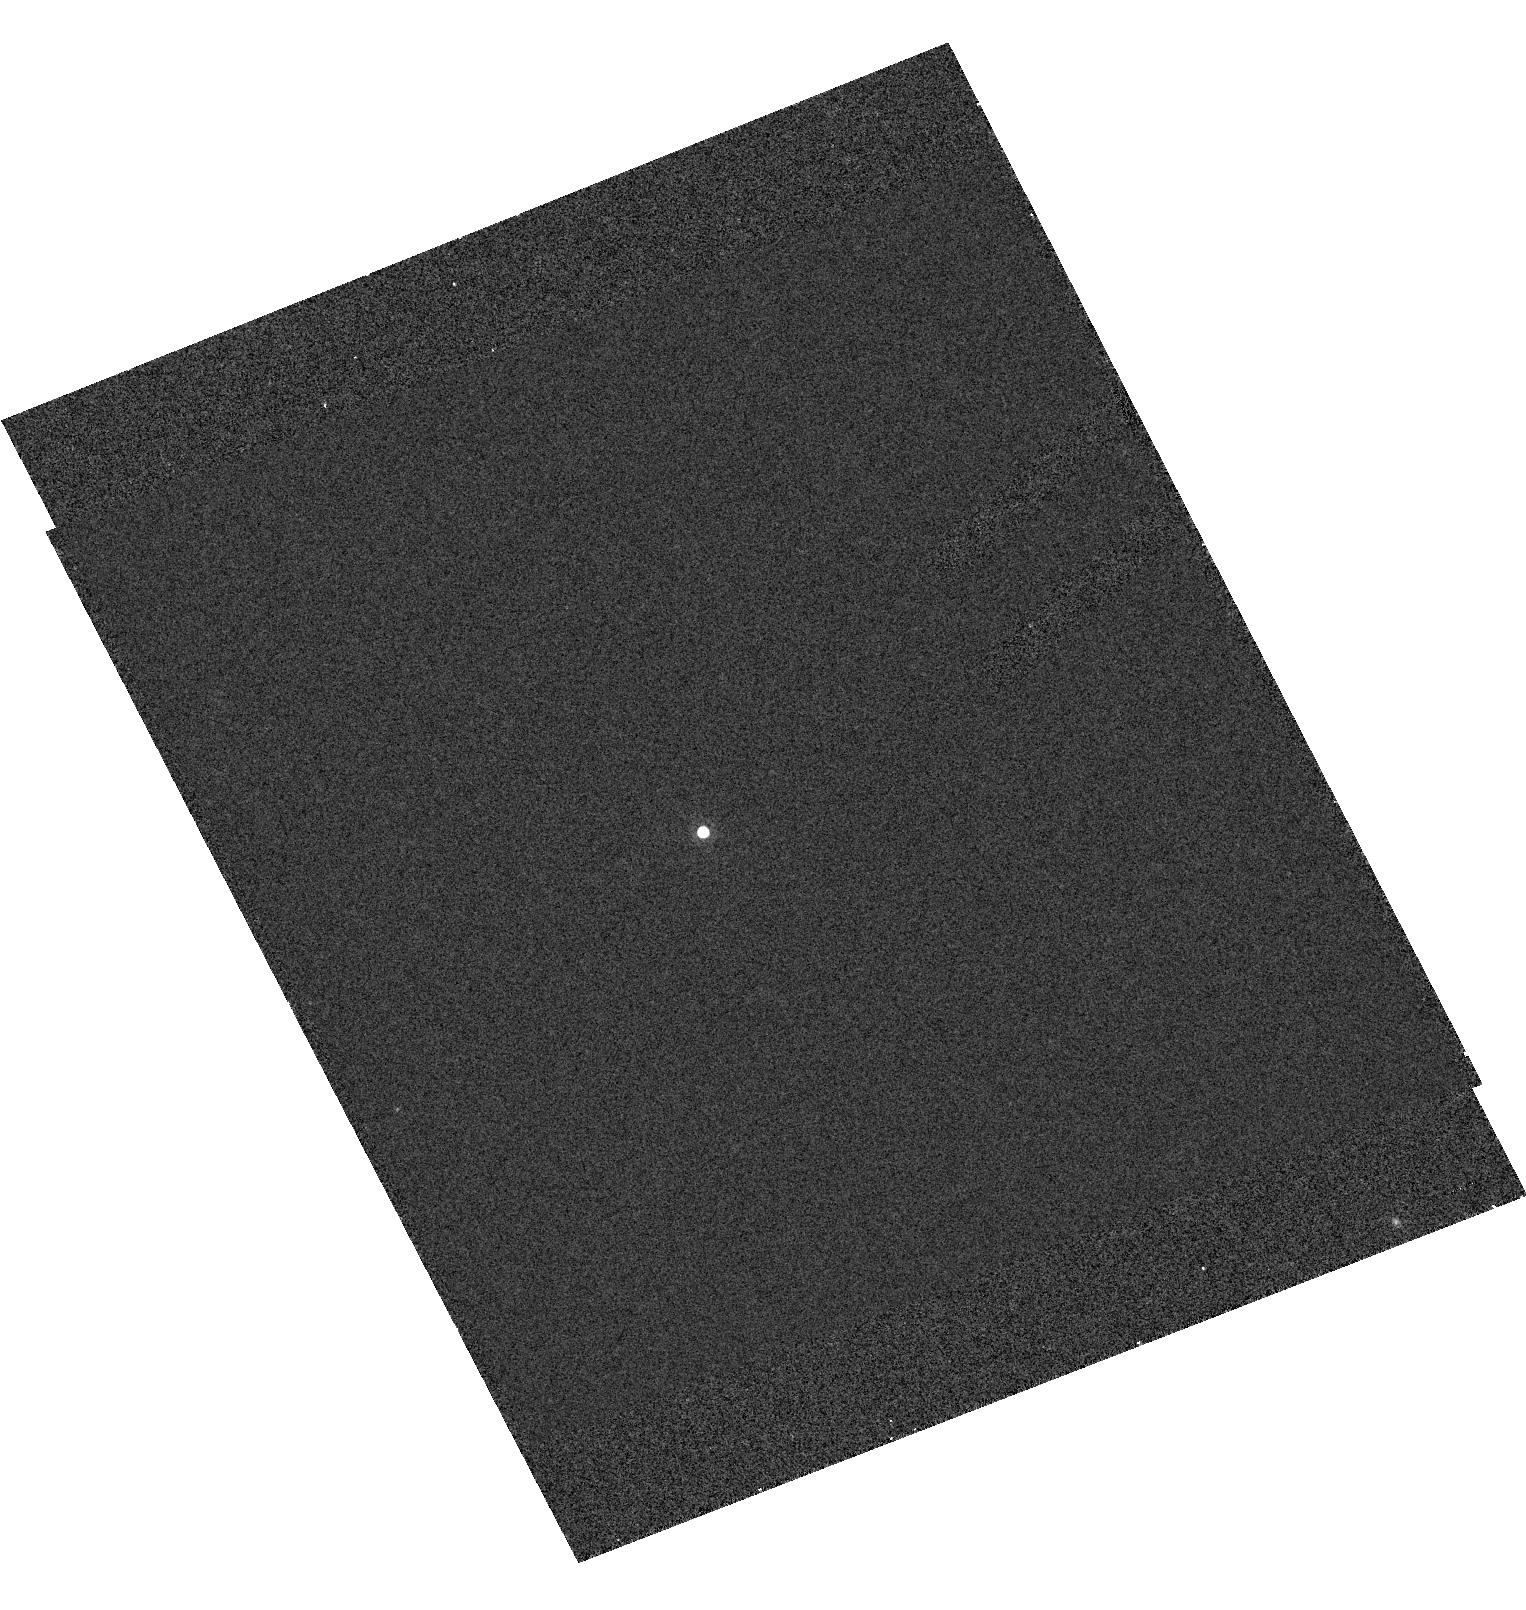
Target: DENIS1315-2513
Instrument: ACS/HRC
Filter: F775W
Exposure: 7 min
Observation ID: hst_9451_07_acs_hrc_f775w_j6kt07

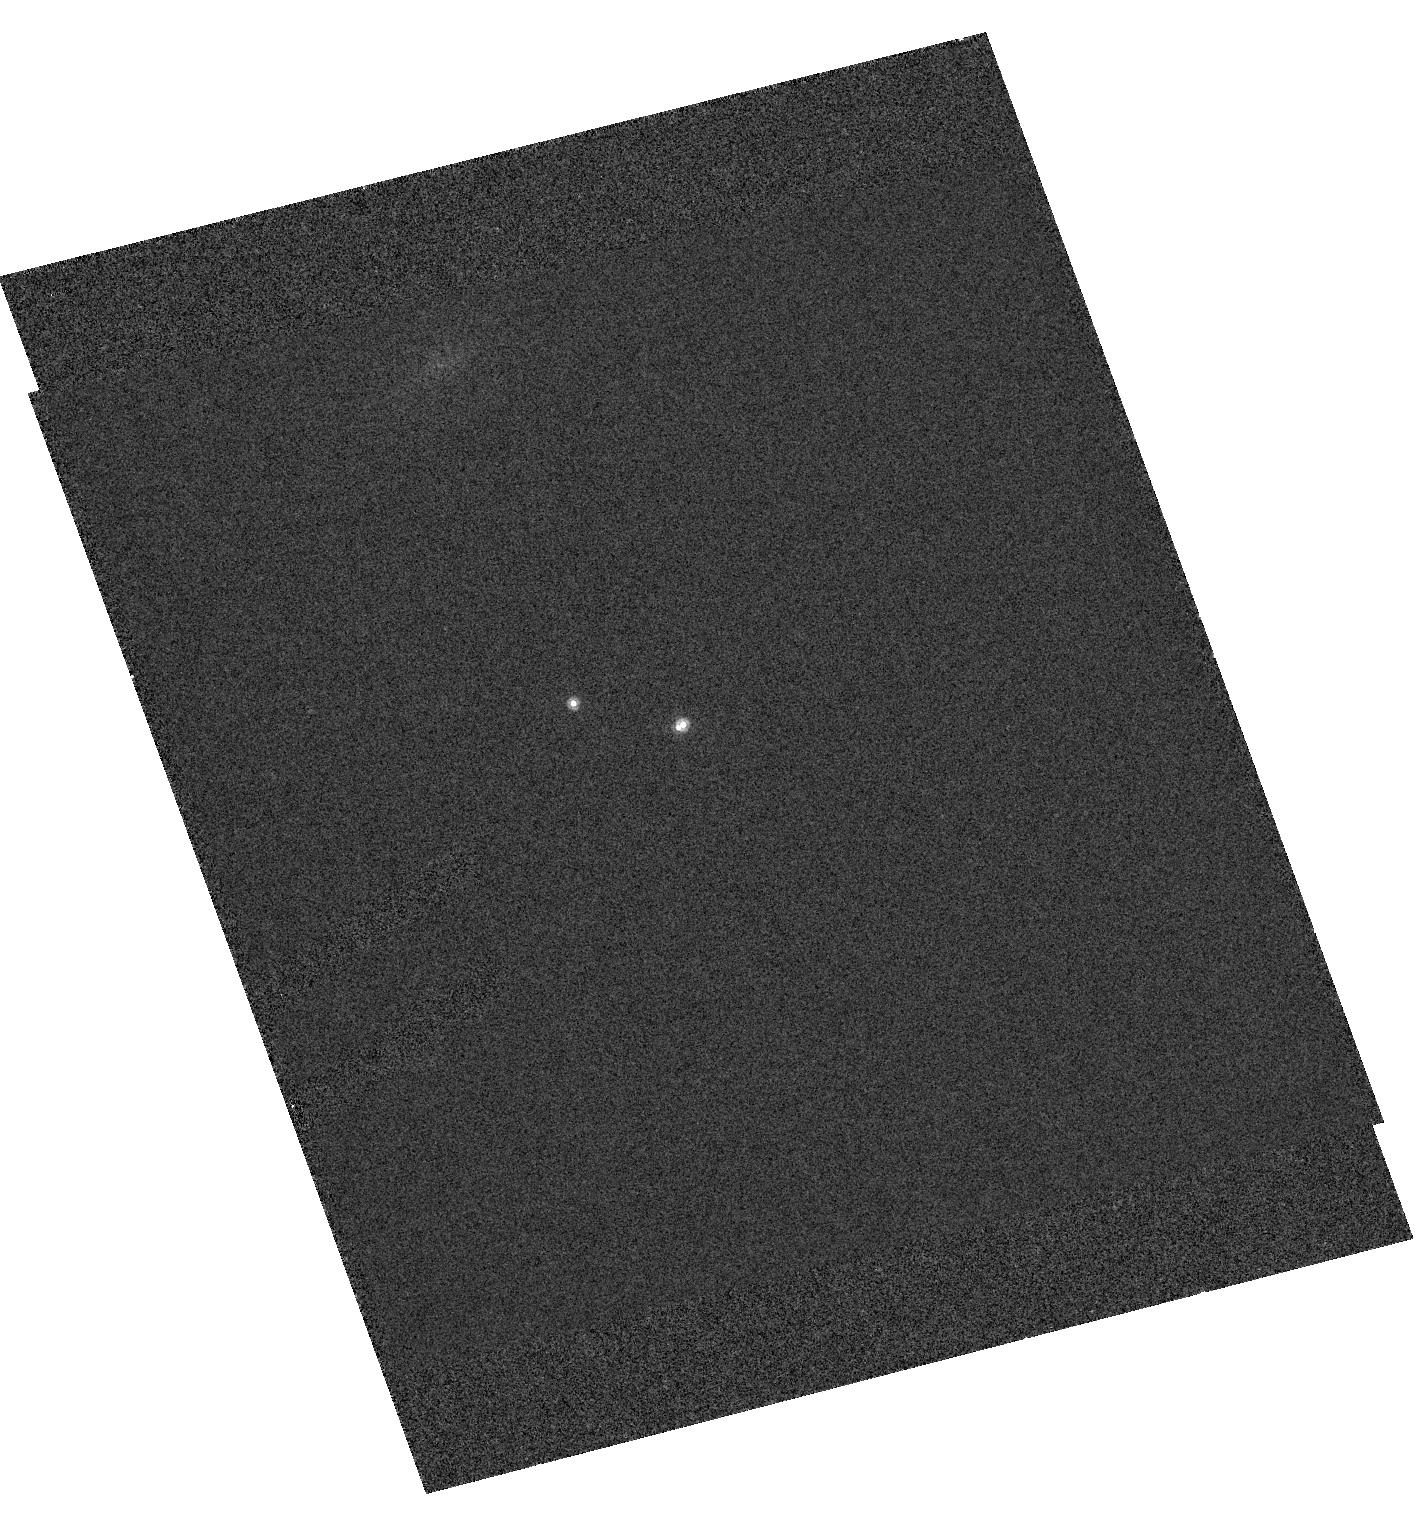
Target: 2MASS0850+1057
Instrument: ACS/HRC
Filter: F850LP
Exposure: 6 min
Observation ID: hst_9451_03_acs_hrc_f850lp_j6kt03

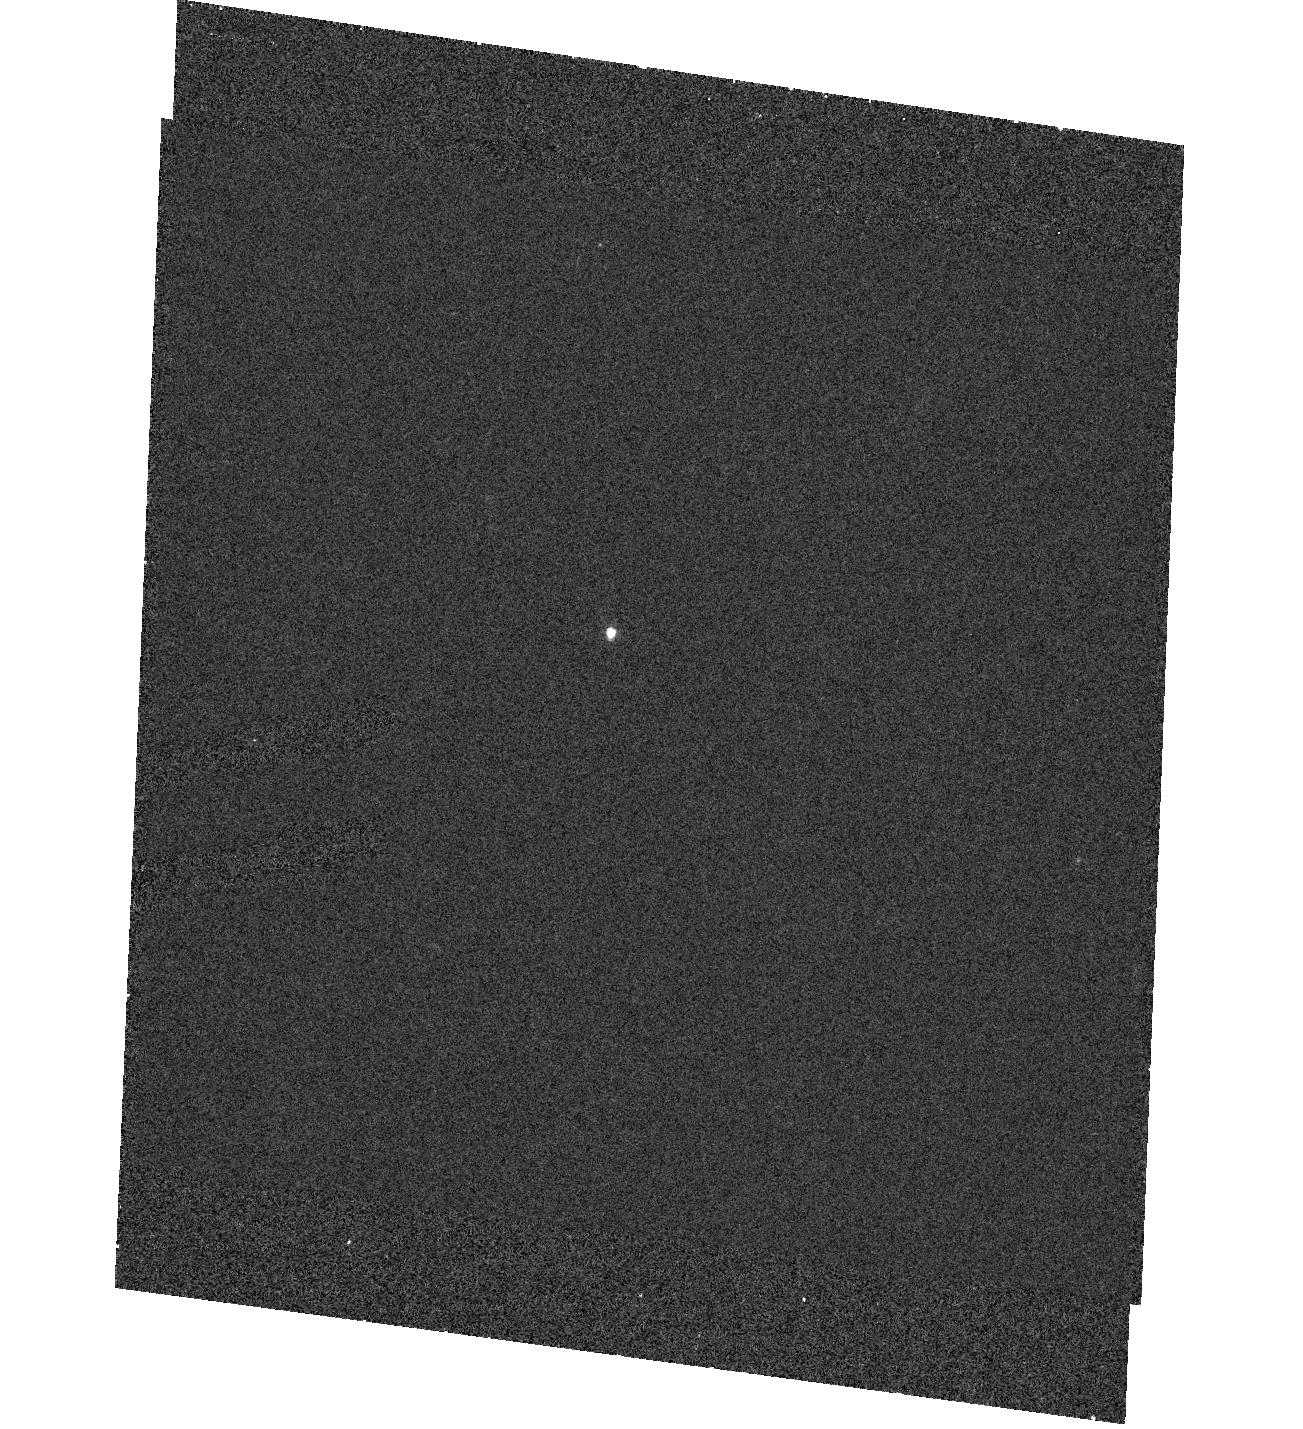
Target: DENIS0357-4417
Instrument: ACS/HRC
Filter: F625W
Exposure: 16 min
Observation ID: hst_9451_01_acs_hrc_f625w_j6kt01

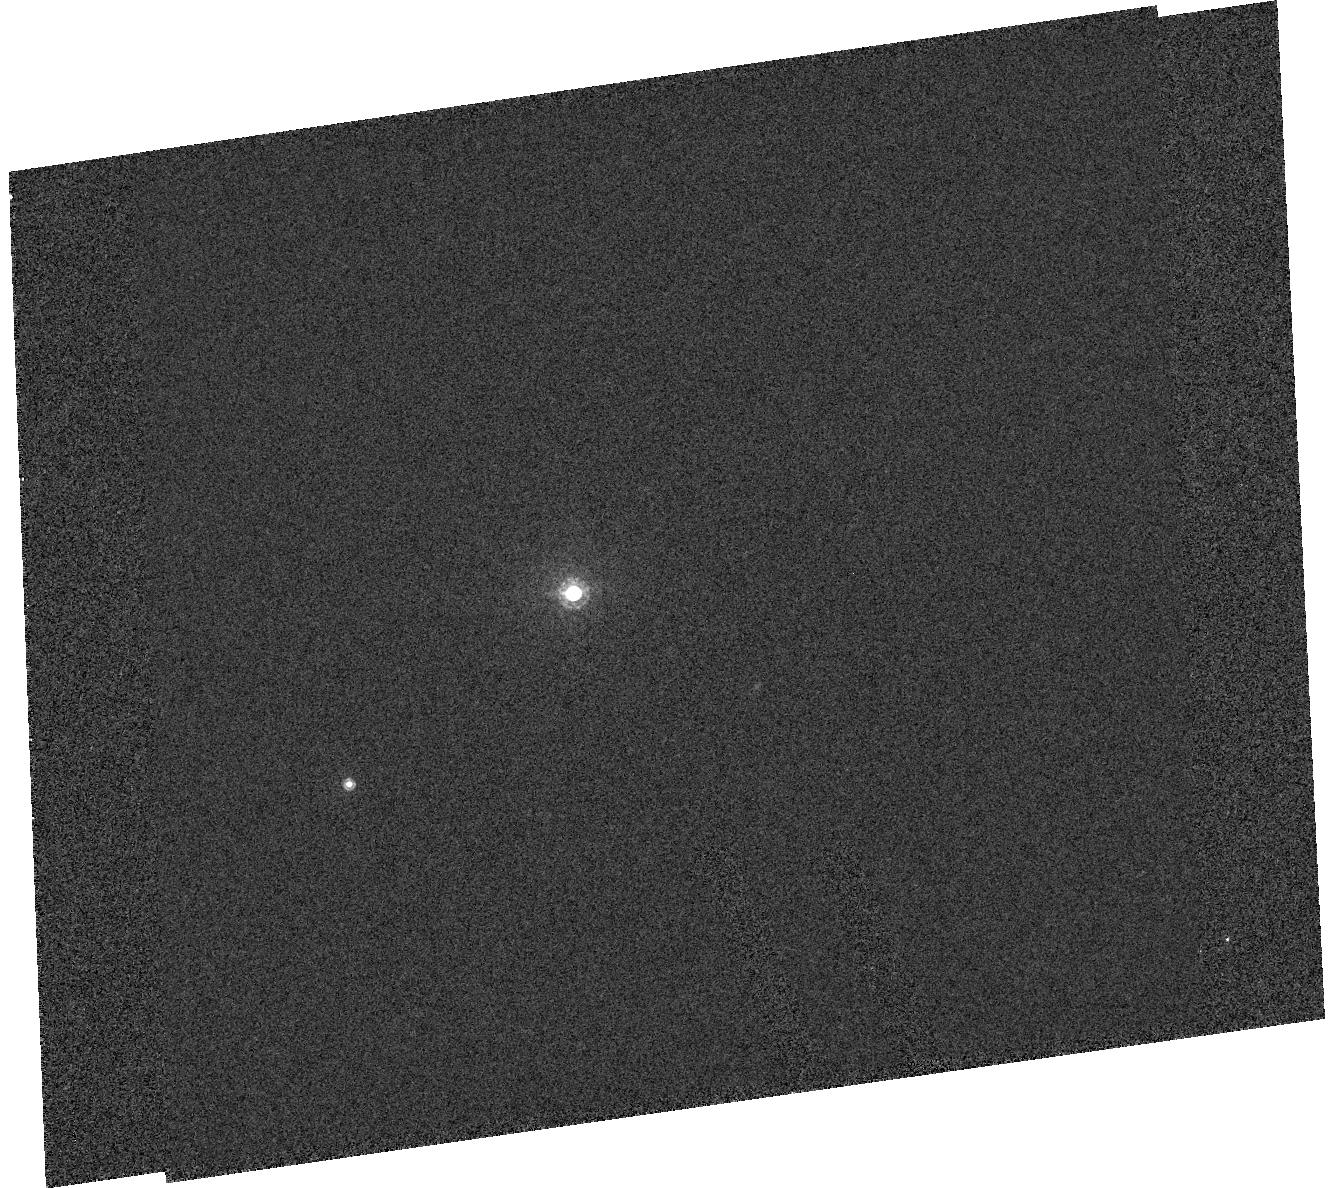
Target: 2MASS1311+8032
Instrument: ACS/HRC
Filter: F850LP
Exposure: 7 min
Observation ID: hst_9451_06_acs_hrc_f850lp_j6kt06

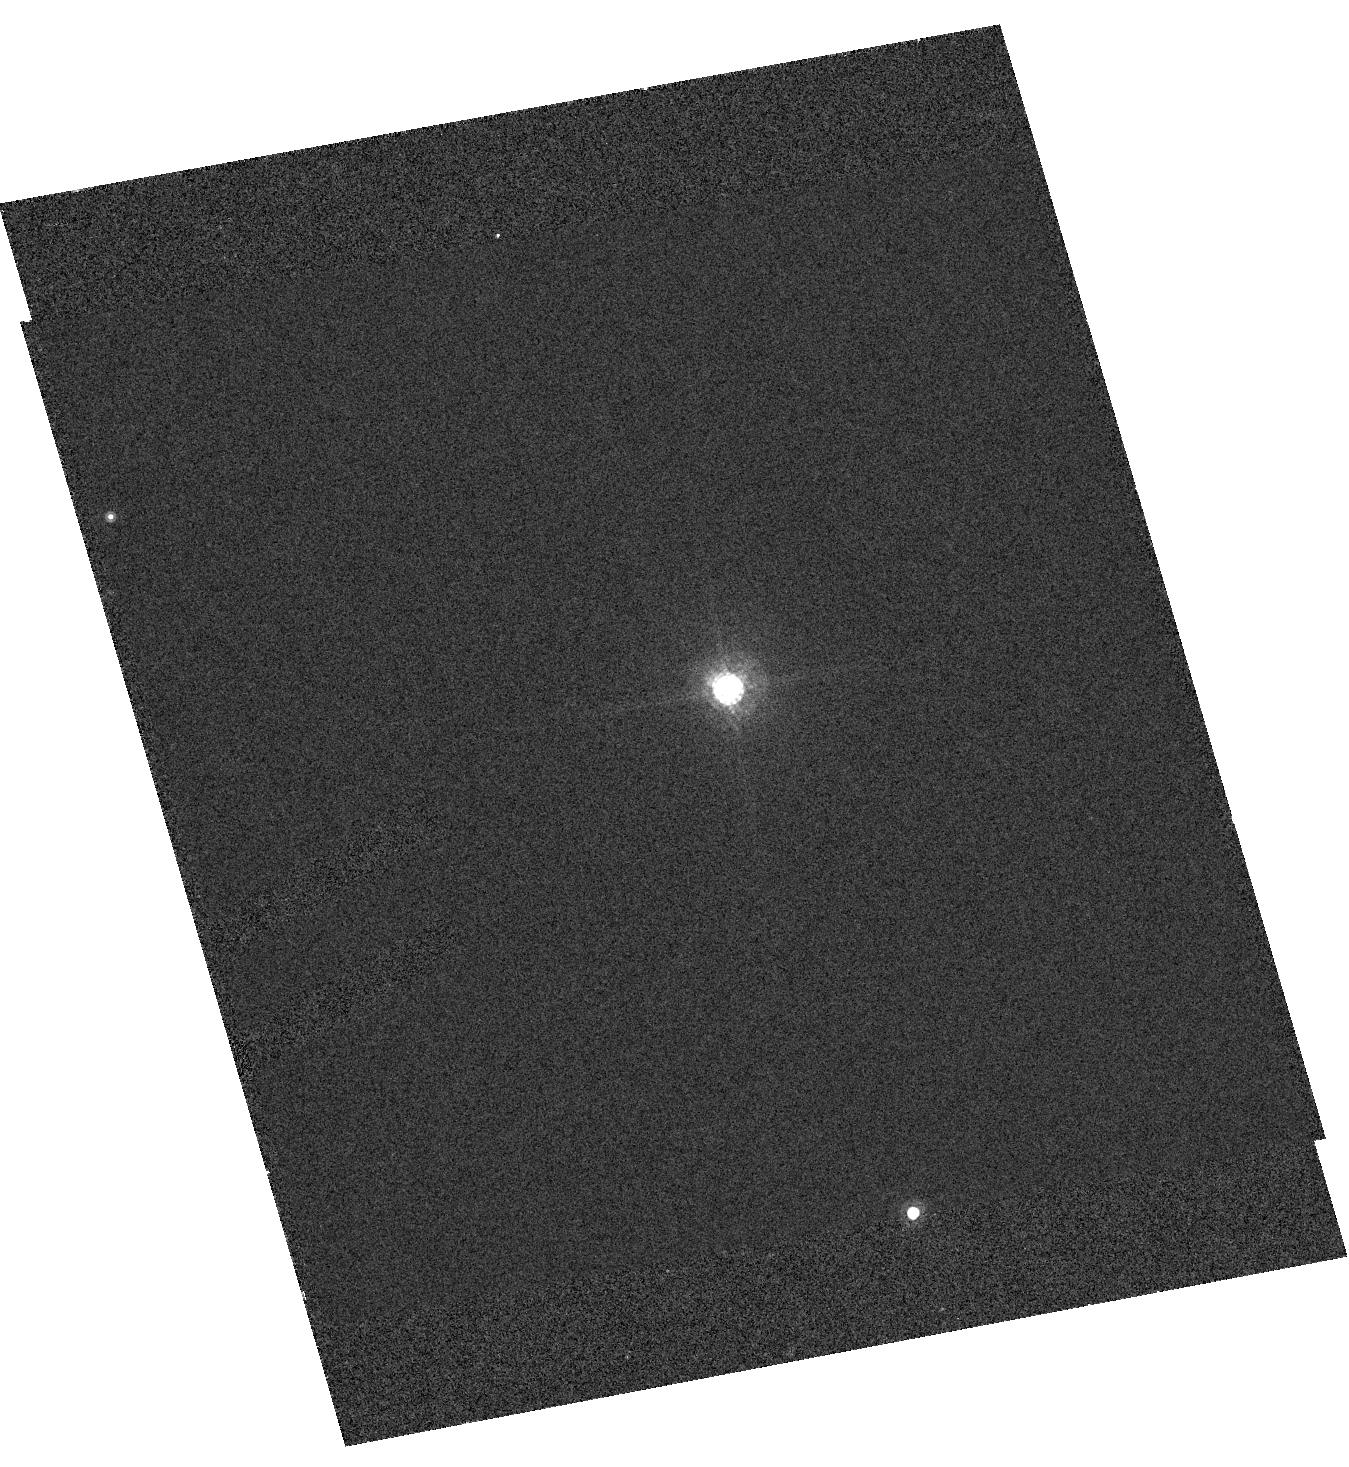
Target: 2MASS0746+2000
Instrument: ACS/HRC
Filter: F775W
Exposure: 7 min
Observation ID: hst_9451_02_acs_hrc_f775w_j6kt02

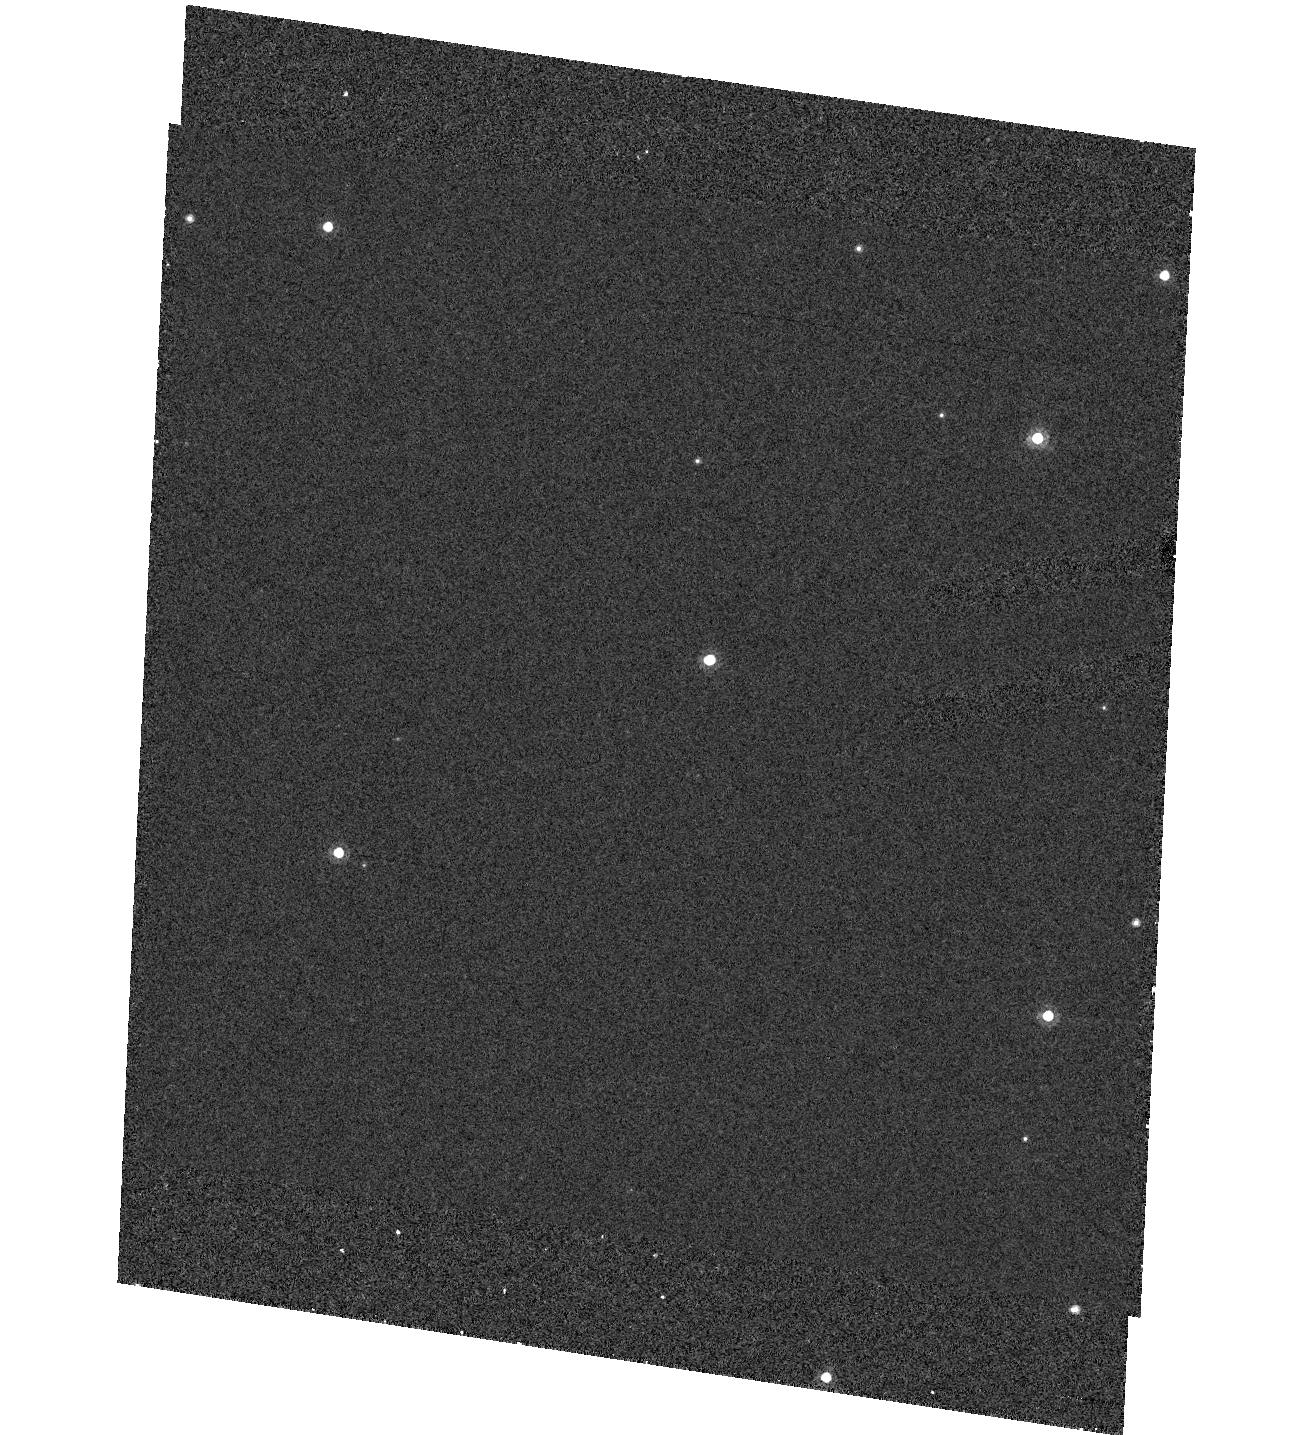
Target: DENIS1859-3700
Instrument: ACS/HRC
Filter: F625W
Exposure: 17 min
Observation ID: hst_9451_09_acs_hrc_f625w_j6kt09

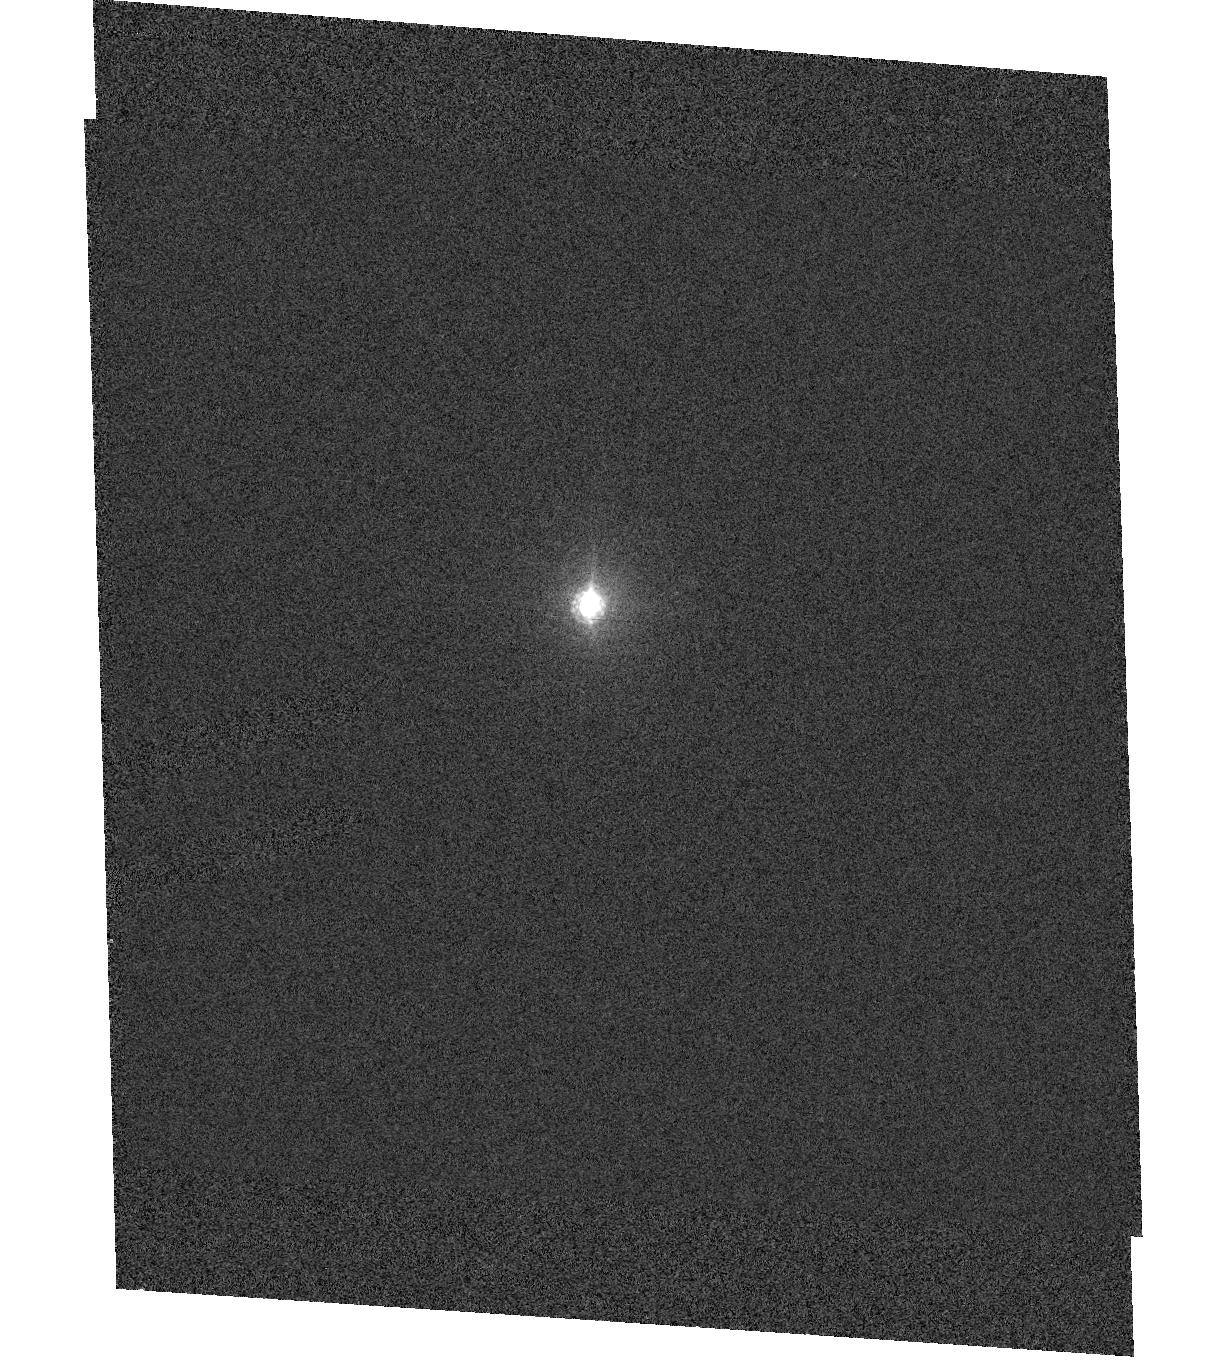
Target: 2MASS1426+1557
Instrument: ACS/HRC
Filter: F850LP
Exposure: 3 min
Observation ID: hst_9451_08_acs_hrc_f850lp_j6kt08

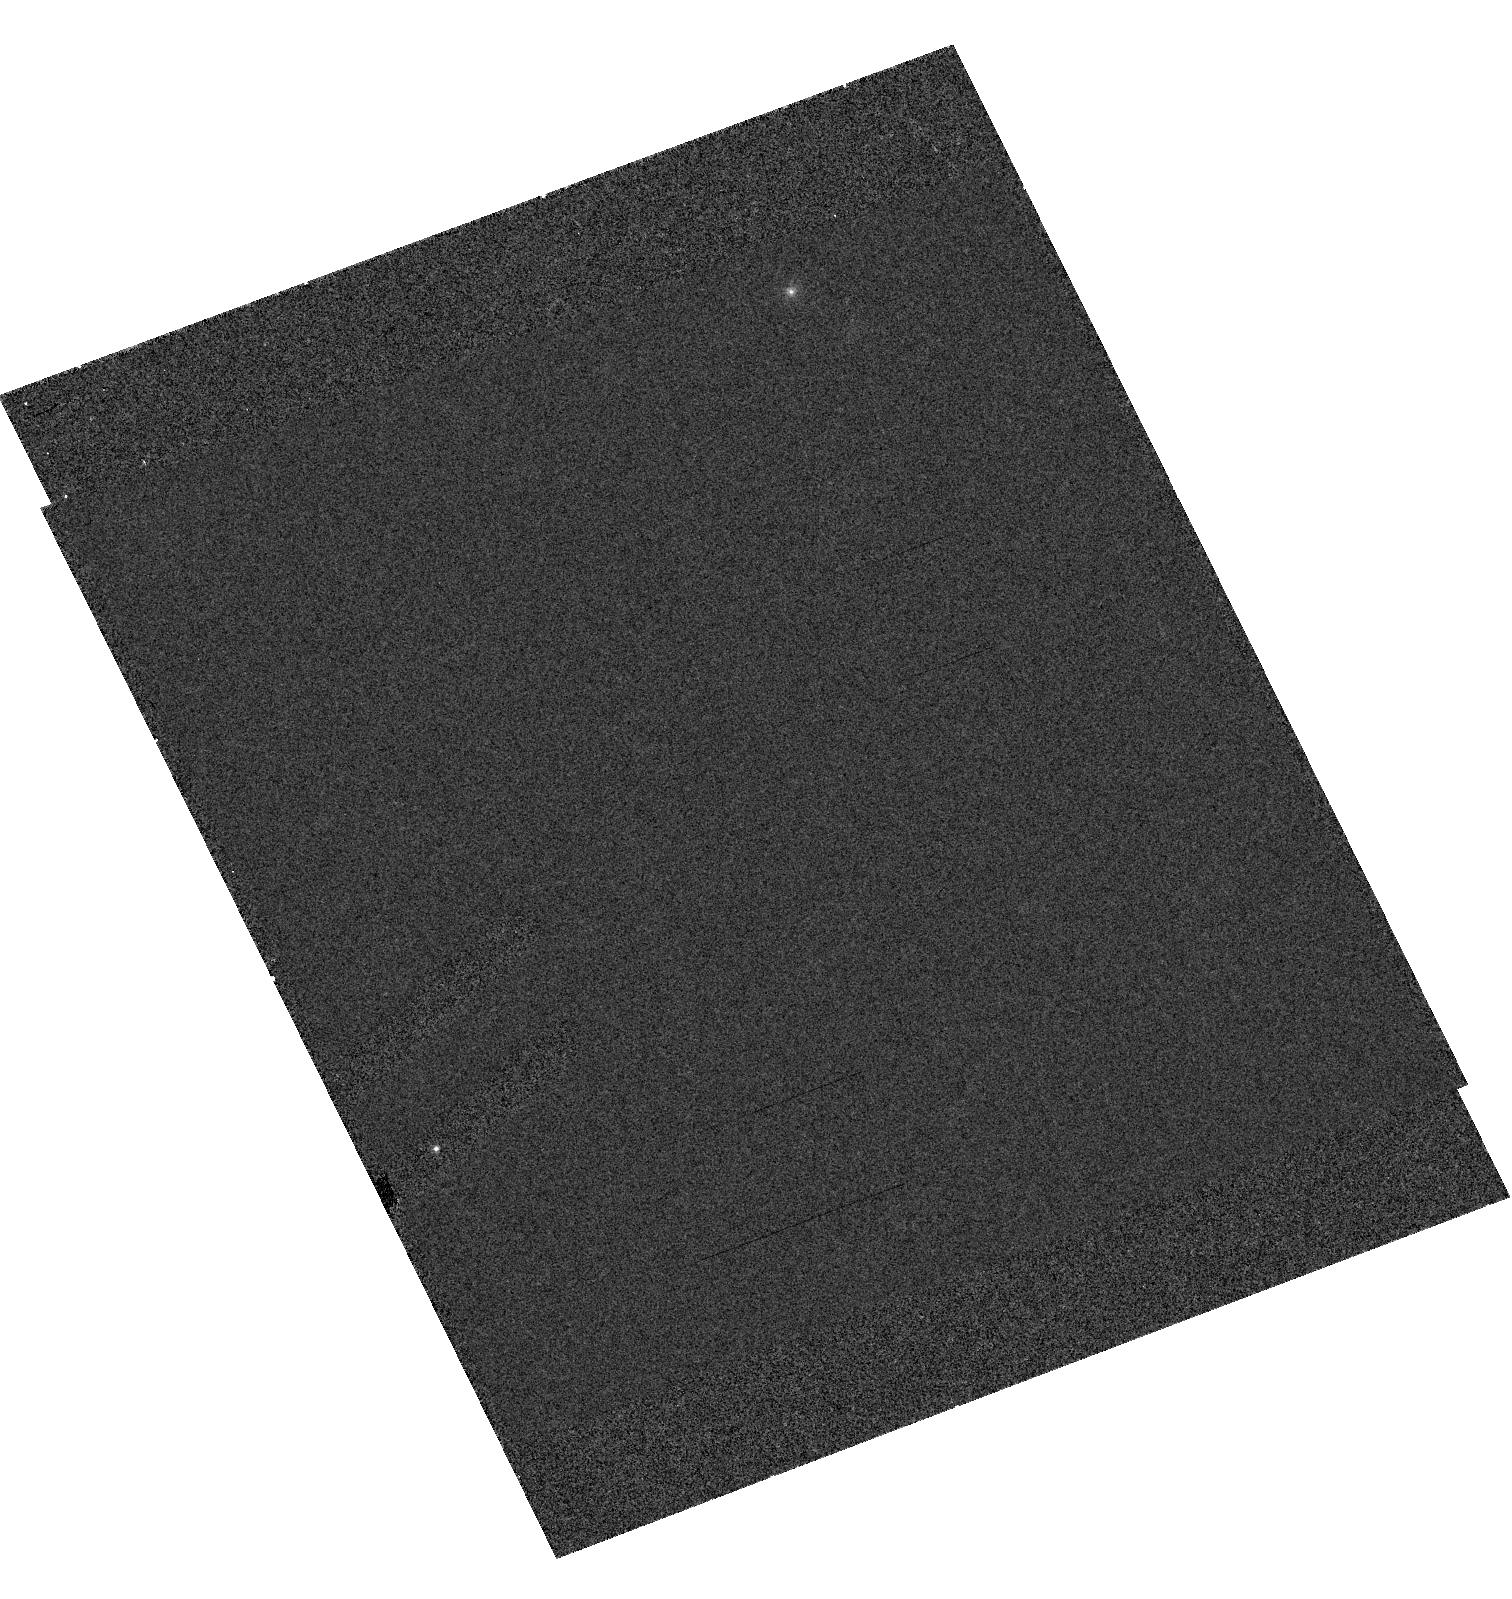
Target: DENIS1004-1146
Instrument: ACS/HRC
Filter: F625W
Exposure: 16 min
Observation ID: hst_9451_05_acs_hrc_f625w_j6kt05

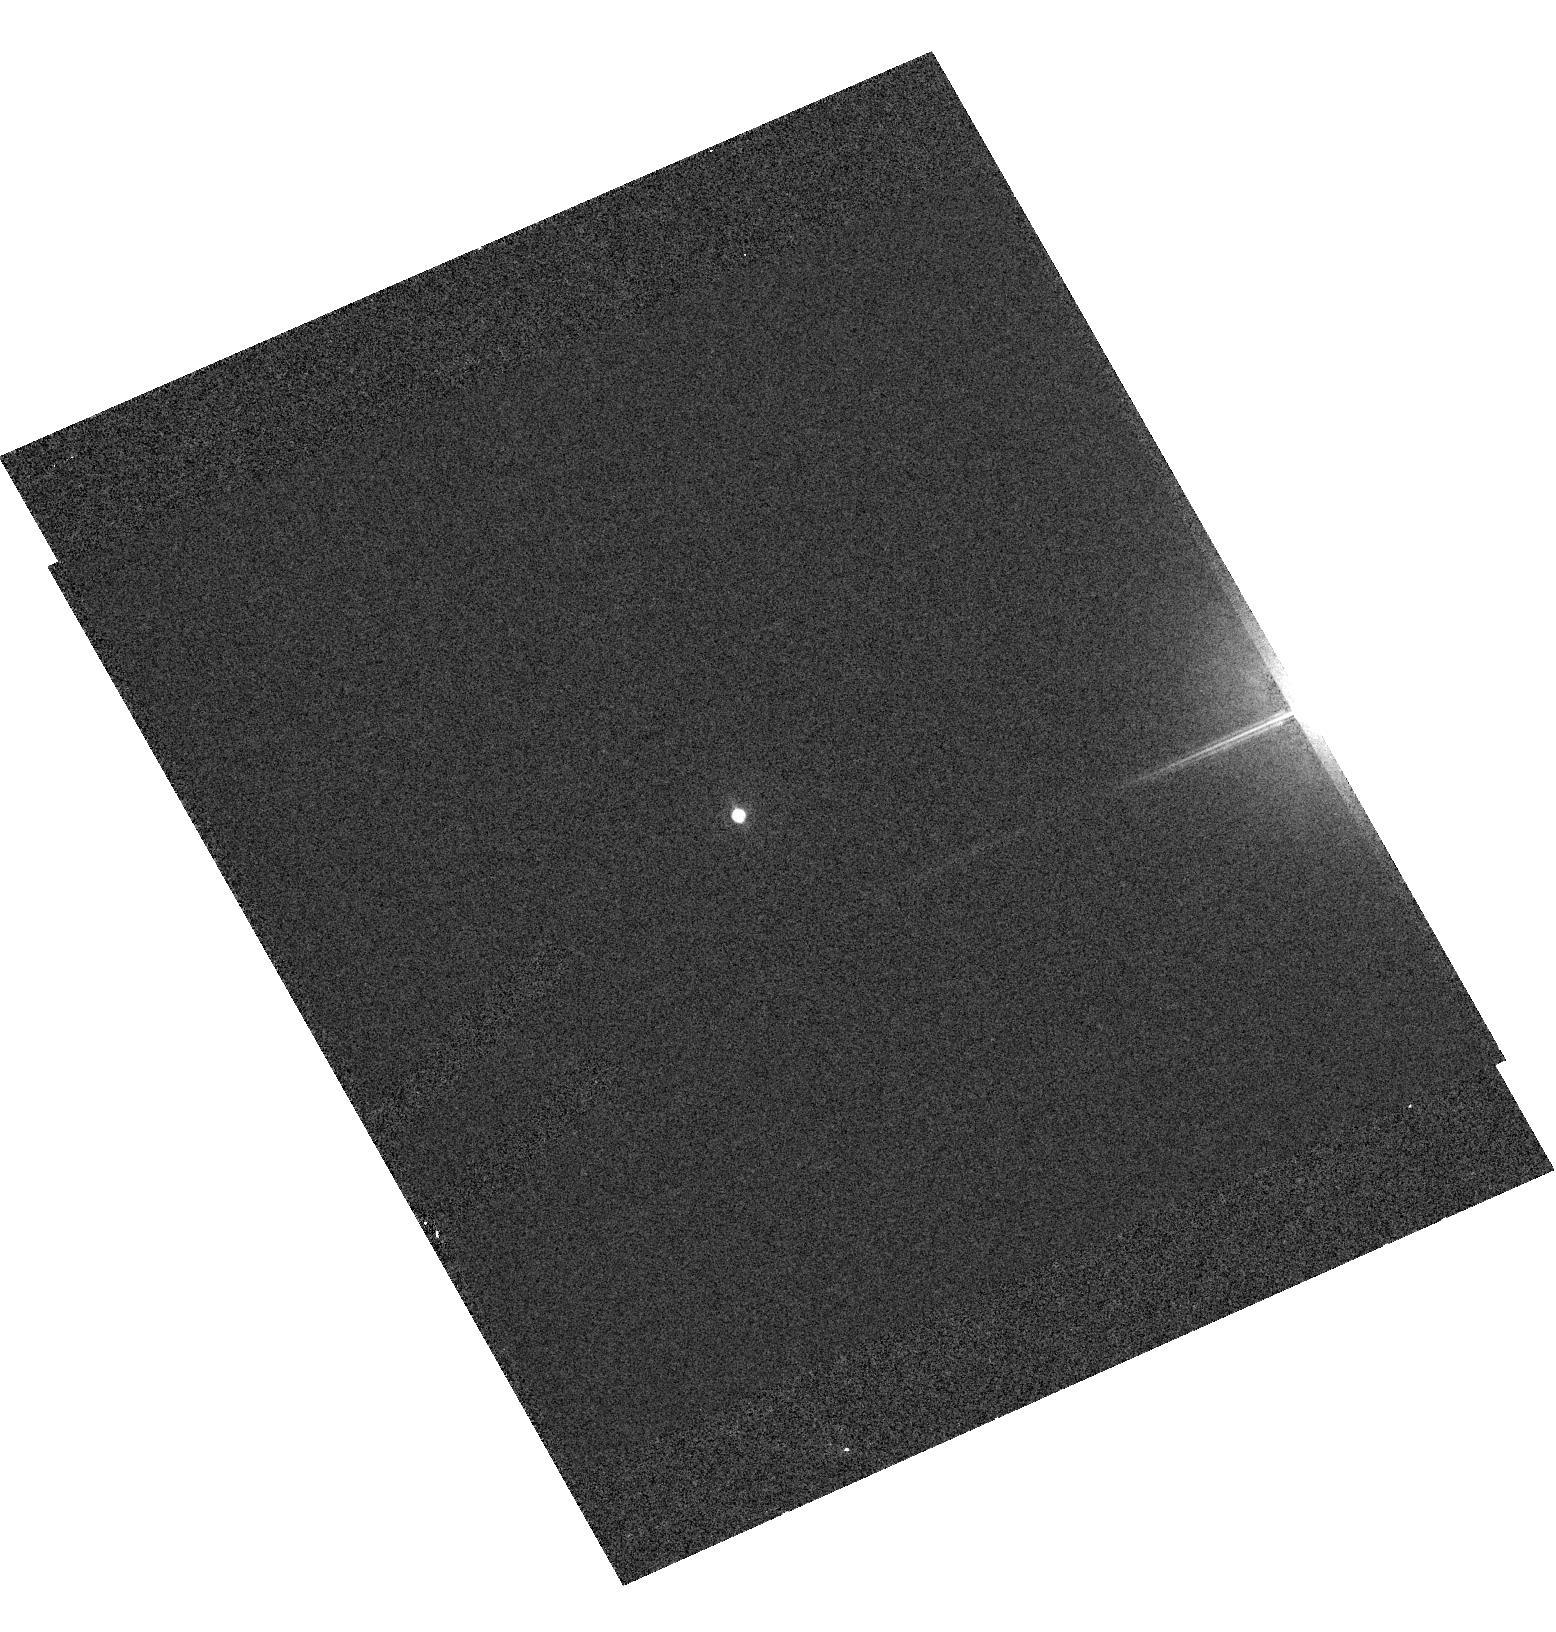
Target: 2MASS0920+3517
Instrument: ACS/HRC
Filter: F850LP
Exposure: 6 min
Observation ID: hst_9451_04_acs_hrc_f850lp_j6kt04

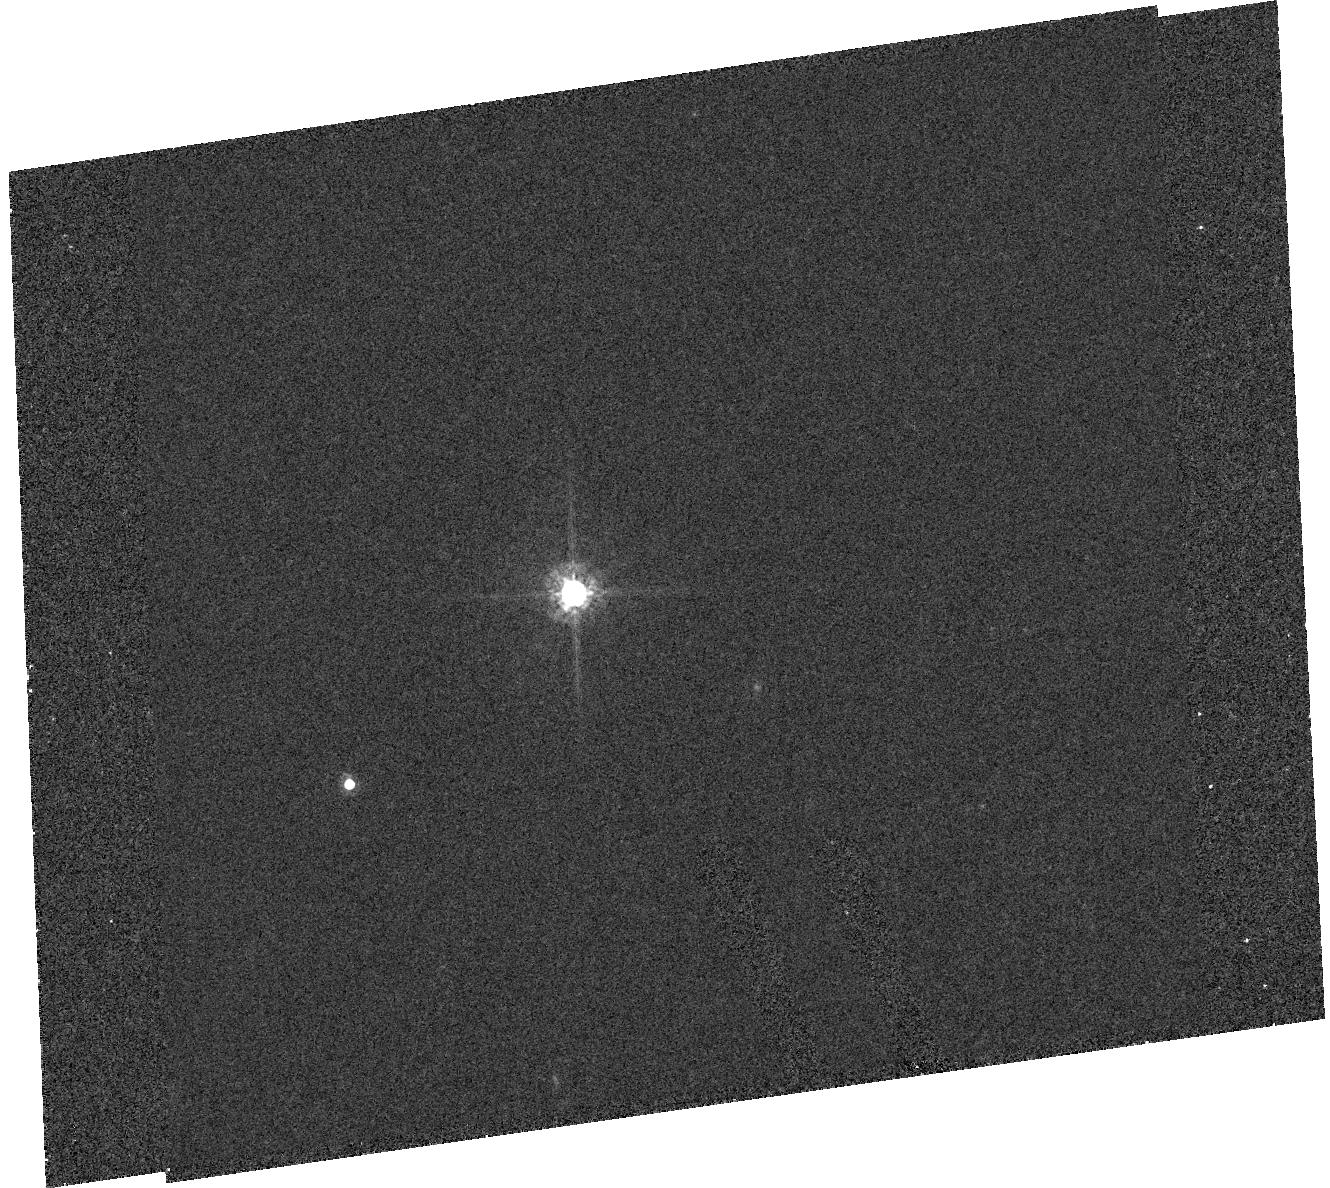
Target: 2MASS1311+8032
Instrument: ACS/HRC
Filter: F625W
Exposure: 19 min
Observation ID: hst_9451_06_acs_hrc_f625w_j6kt06

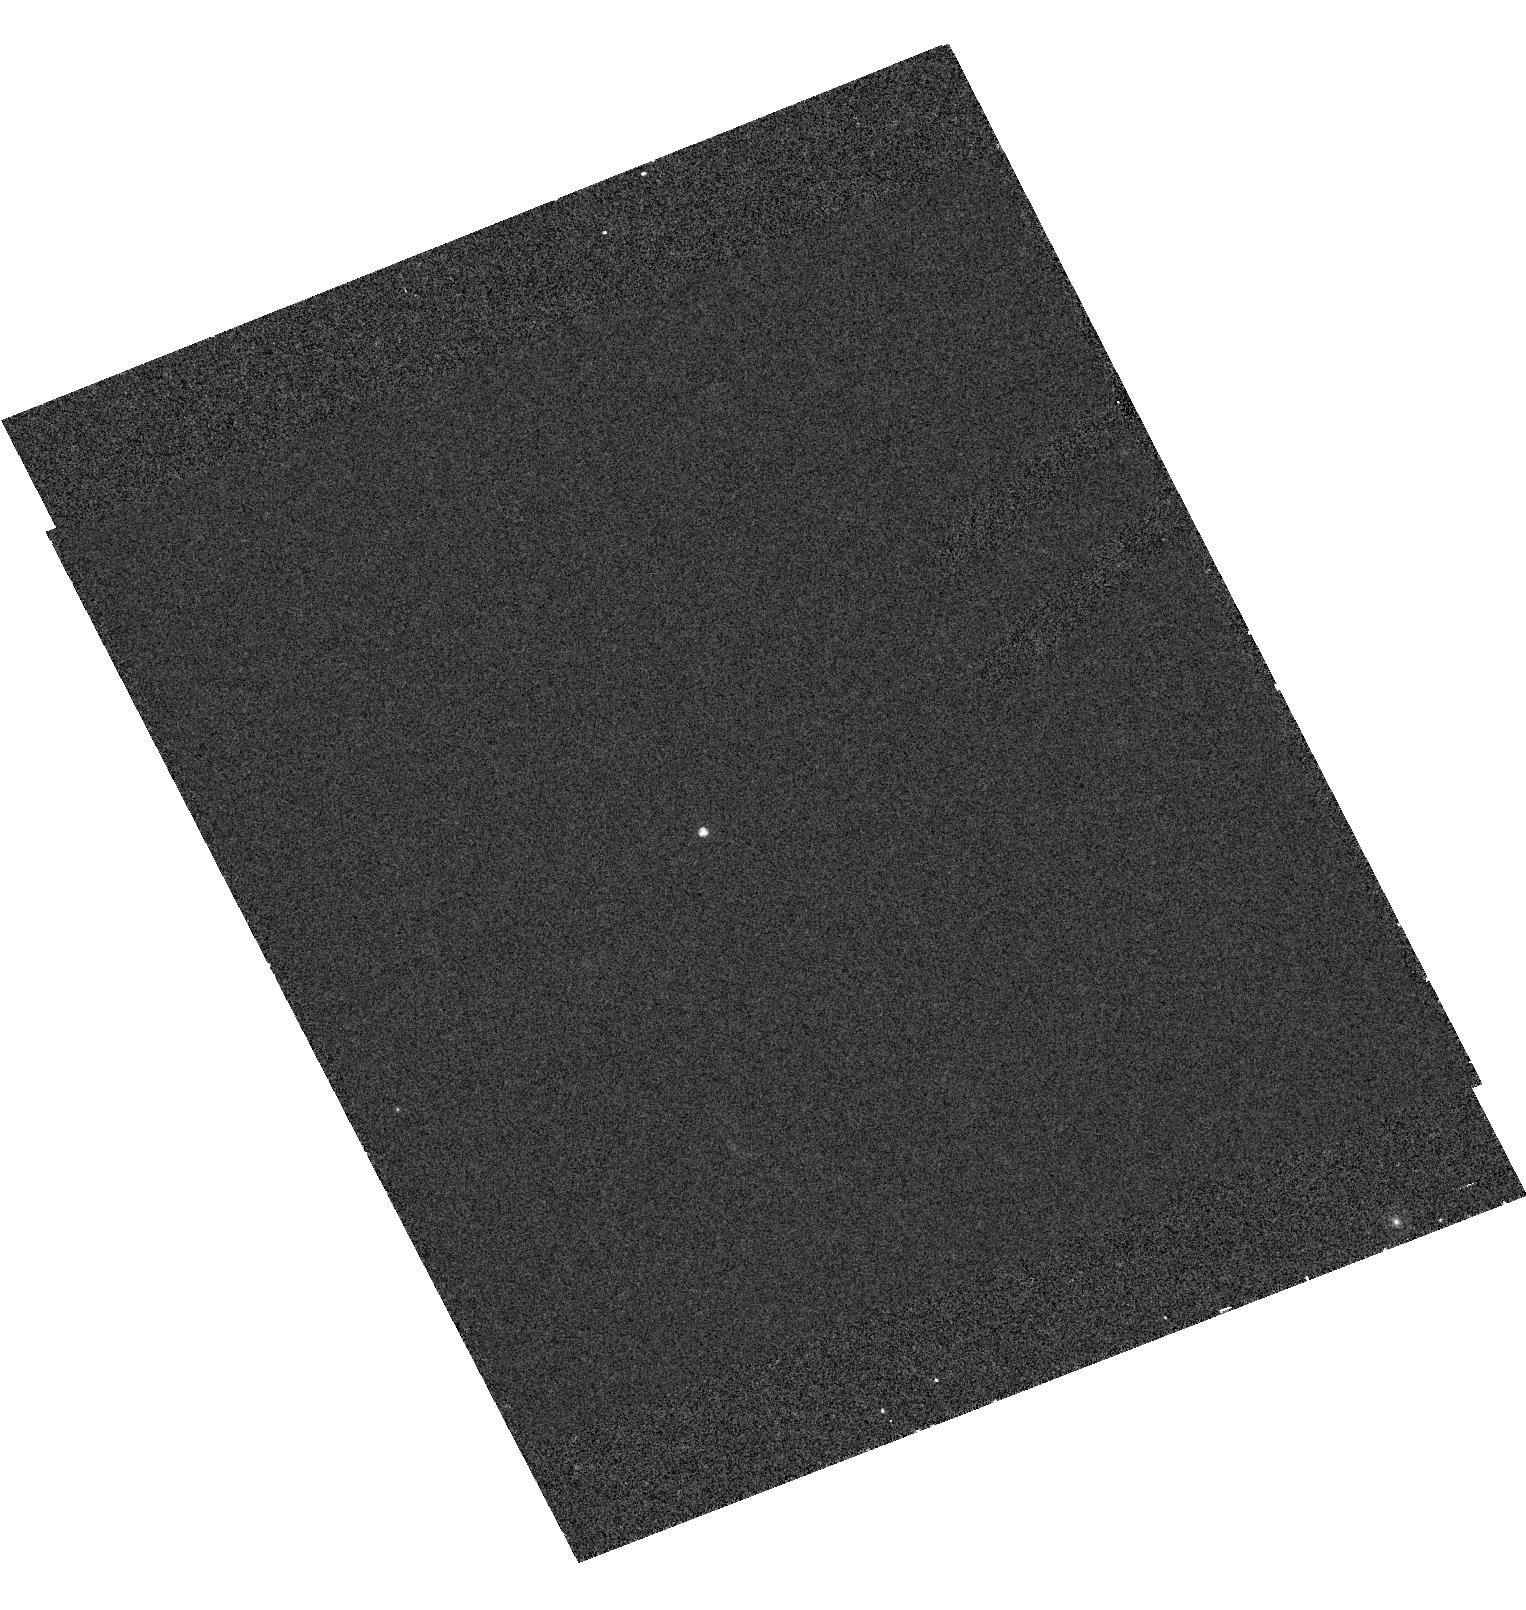
Target: DENIS1315-2513
Instrument: ACS/HRC
Filter: F625W
Exposure: 16 min
Observation ID: hst_9451_07_acs_hrc_f625w_j6kt07

ACS Imaging and STIS Spectroscopy of Binary Brown Dwarfs (PI: Brandner, Wolfgang)

We have compiled a sample of 9 spatially resolved binary brown dwarfs (18 objects), and now propose ACS imaging and STIS spectroscopic follow-up observations. While theoretical models on the interplay of chemical and physical processes governing brown dwarf atmospheres have reached a high level of sophistication, interpretation of observational data remains difficult. As brown dwarfs never stabilize themselves on the hydrogen main sequence, there is always an ambiguity between the temperature or luminosity of any brown dwarf and its mass or age. The individual components of brown dwarf binaries, however, are expected to be coeval and have the same underlying chemical composition. This provides crucial constraints on any model, thus greatly reducing the number of the free parameters. The aim is to obtain photometric and spectroscopic data to probe the physical and chemical properties of the brown dwarf atmospheres, as well as second epoch astrometric data to characterize th e orbital motion. The study will provide important feedback on theoretical model atmospheres and evolutionary tracks for brown dwarfs. As such, it will be an important step towards a better understanding of objects with spectral properties intermediate between those of giant planets and late-type stars.